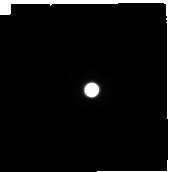
Target: TITAN-LEADING. Instrument: NIRCAM. Filter: F300M. Exposure: 2 min. Observation ID: jw01251-o003_t001_nircam_clear-f300m-sub160p

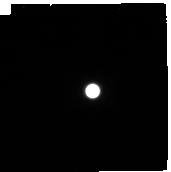
Target: TITAN-TRAILING. Instrument: NIRCAM. Filter: F410M. Exposure: 2 min. Observation ID: jw01251-o005_t002_nircam_clear-f410m-sub160p

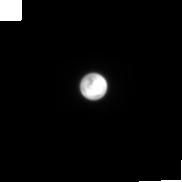
Target: TITAN-LEADING. Instrument: NIRCAM. Filter: F210M. Exposure: 2 min. Observation ID: jw01251-o003_t001_nircam_clear-f210m-sub160p

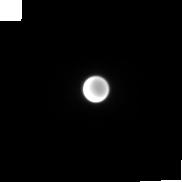
Target: TITAN-TRAILING. Instrument: NIRCAM. Filter: F150W2+F164N. Exposure: 4 min. Observation ID: jw01251-o005_t002_nircam_f150w2-f164n-sub160p

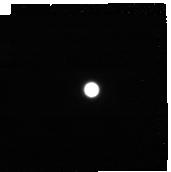
Target: TITAN-LEADING. Instrument: NIRCAM. Filter: F444W+F466N. Exposure: 4 min. Observation ID: jw01251-o003_t001_nircam_f444w-f466n-sub160p

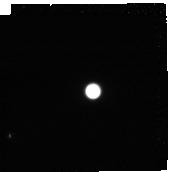
Target: TITAN-TRAILING. Instrument: NIRCAM. Filter: F322W2+F323N. Exposure: 4 min. Observation ID: jw01251-o005_t002_nircam_f322w2-f323n-sub160p

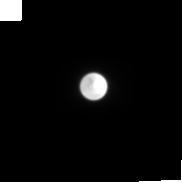
Target: TITAN-LEADING. Instrument: NIRCAM. Filter: F150W. Exposure: 2 min. Observation ID: jw01251-o003_t001_nircam_clear-f150w-sub160p

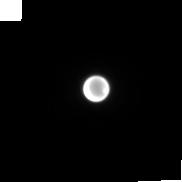
Target: TITAN-TRAILING. Instrument: NIRCAM. Filter: F212N. Exposure: 4 min. Observation ID: jw01251-o005_t002_nircam_clear-f212n-sub160p

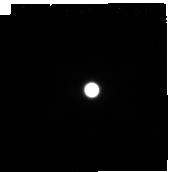
Target: TITAN-LEADING. Instrument: NIRCAM. Filter: F460M. Exposure: 3 min. Observation ID: jw01251-o003_t001_nircam_clear-f460m-sub160p

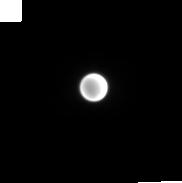
Target: TITAN-LEADING. Instrument: NIRCAM. Filter: F182M. Exposure: 2 min. Observation ID: jw01251-o003_t001_nircam_clear-f182m-sub160p

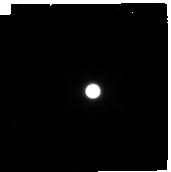
Target: TITAN-TRAILING. Instrument: NIRCAM. Filter: F480M. Exposure: 3 min. Observation ID: jw01251-o005_t002_nircam_clear-f480m-sub160p

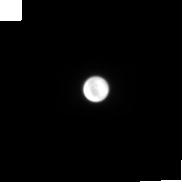
Target: TITAN-TRAILING. Instrument: NIRCAM. Filter: F150W2+F162M. Exposure: 2 min. Observation ID: jw01251-o005_t002_nircam_f150w2-f162m-sub160p

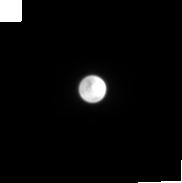
Target: TITAN-LEADING. Instrument: NIRCAM. Filter: F200W. Exposure: 2 min. Observation ID: jw01251-o003_t001_nircam_clear-f200w-sub160p

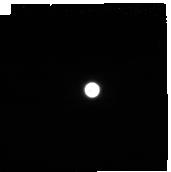
Target: TITAN-LEADING. Instrument: NIRCAM. Filter: F430M. Exposure: 2 min. Observation ID: jw01251-o003_t001_nircam_clear-f430m-sub160p

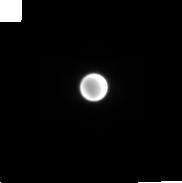
Target: TITAN-LEADING. Instrument: NIRCAM. Filter: F187N. Exposure: 6 min. Observation ID: jw01251-o003_t001_nircam_clear-f187n-sub160p

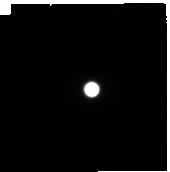
Target: TITAN-LEADING. Instrument: NIRCAM. Filter: F360M. Exposure: 2 min. Observation ID: jw01251-o003_t001_nircam_clear-f360m-sub160p

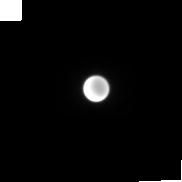
Target: TITAN-TRAILING. Instrument: NIRCAM. Filter: F140M. Exposure: 1 min. Observation ID: jw01251-o005_t002_nircam_clear-f140m-sub160p

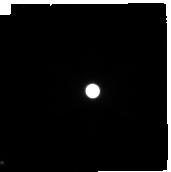
Target: TITAN-TRAILING. Instrument: NIRCAM. Filter: F250M. Exposure: 1 min. Observation ID: jw01251-o005_t002_nircam_clear-f250m-sub160p

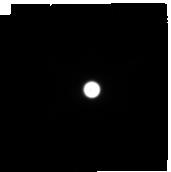
Target: TITAN-LEADING. Instrument: NIRCAM. Filter: F335M. Exposure: 2 min. Observation ID: jw01251-o003_t001_nircam_clear-f335m-sub160p

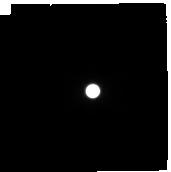
Target: TITAN-TRAILING. Instrument: NIRCAM. Filter: F300M. Exposure: 2 min. Observation ID: jw01251-o005_t002_nircam_clear-f300m-sub160p

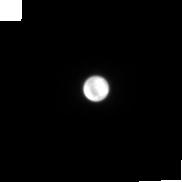
Target: TITAN-TRAILING. Instrument: NIRCAM. Filter: F210M. Exposure: 2 min. Observation ID: jw01251-o005_t002_nircam_clear-f210m-sub160p

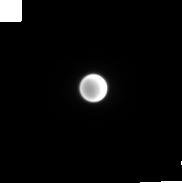
Target: TITAN-LEADING. Instrument: NIRCAM. Filter: F150W2+F164N. Exposure: 4 min. Observation ID: jw01251-o003_t001_nircam_f150w2-f164n-sub160p

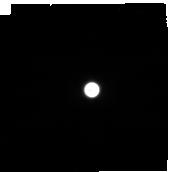
Target: TITAN-LEADING. Instrument: NIRCAM. Filter: F410M. Exposure: 2 min. Observation ID: jw01251-o003_t001_nircam_clear-f410m-sub160p

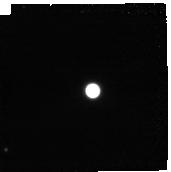
Target: TITAN-TRAILING. Instrument: NIRCAM. Filter: F444W+F466N. Exposure: 4 min. Observation ID: jw01251-o005_t002_nircam_f444w-f466n-sub160p

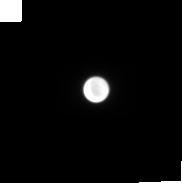
Target: TITAN-TRAILING. Instrument: NIRCAM. Filter: F150W. Exposure: 2 min. Observation ID: jw01251-o005_t002_nircam_clear-f150w-sub160p

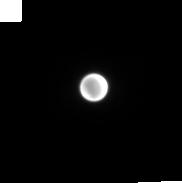
Target: TITAN-LEADING. Instrument: NIRCAM. Filter: F212N. Exposure: 4 min. Observation ID: jw01251-o003_t001_nircam_clear-f212n-sub160p

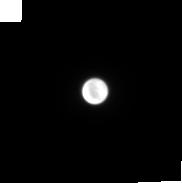
Target: TITAN-TRAILING. Instrument: NIRCAM. Filter: F200W. Exposure: 2 min. Observation ID: jw01251-o005_t002_nircam_clear-f200w-sub160p

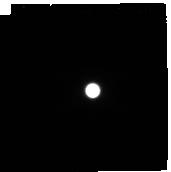
Target: TITAN-TRAILING. Instrument: NIRCAM. Filter: F360M. Exposure: 2 min. Observation ID: jw01251-o005_t002_nircam_clear-f360m-sub160p

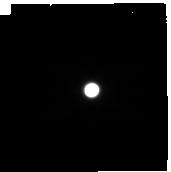
Target: TITAN-LEADING. Instrument: NIRCAM. Filter: F480M. Exposure: 3 min. Observation ID: jw01251-o003_t001_nircam_clear-f480m-sub160p

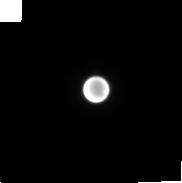
Target: TITAN-TRAILING. Instrument: NIRCAM. Filter: F187N. Exposure: 6 min. Observation ID: jw01251-o005_t002_nircam_clear-f187n-sub160p

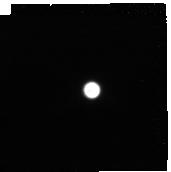
Target: TITAN-LEADING. Instrument: NIRCAM. Filter: F322W2+F323N. Exposure: 4 min. Observation ID: jw01251-o003_t001_nircam_f322w2-f323n-sub160p

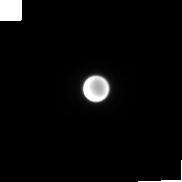
Target: TITAN-TRAILING. Instrument: NIRCAM. Filter: F182M. Exposure: 2 min. Observation ID: jw01251-o005_t002_nircam_clear-f182m-sub160p

Titan Climate, Composition and Clouds (PI: Nixon, Conor)

ID GTO 1251: We focus the extremely broad capability of the combined JWST instrument suite to advance our understanding of Titan’s gases, hazes, condensates (clouds) and surface composition. NIRSpec's high-resolution spectral imaging (R~2700) at near-IR wavelengths (0.6-5.0 micron) in IFU mode will yield information on all of these scientific areas. The spatial resolution and multiple filter capability of JWST NIRCam will reveal the distribution of haze and clouds in the atmosphere occurring during southern winter/northern summer. MIRI will be used to measure Titan’s stratosphere to attempt new gas detections, and to measure isotopic ratios with unprecedented sensitivity. We will obtain a full-range (4.9-28.8 micron), high resolution spectral-image with MIRI in MRS mode to measure temperatures, abundances of trace gases, isotopic ratios and haze signatures. This combined suite of observations in the 2019-2020 timeframe will follow directly after Cassini (end of mission in 2017) and expand on Cassini’s science return. These observations will provide a valuable input to dynamical models, and also serve as a baseline JWST measurement that may be repeated later in the mission as Titan's south pole emerges into summer (Titan is known to be highly variable with season).